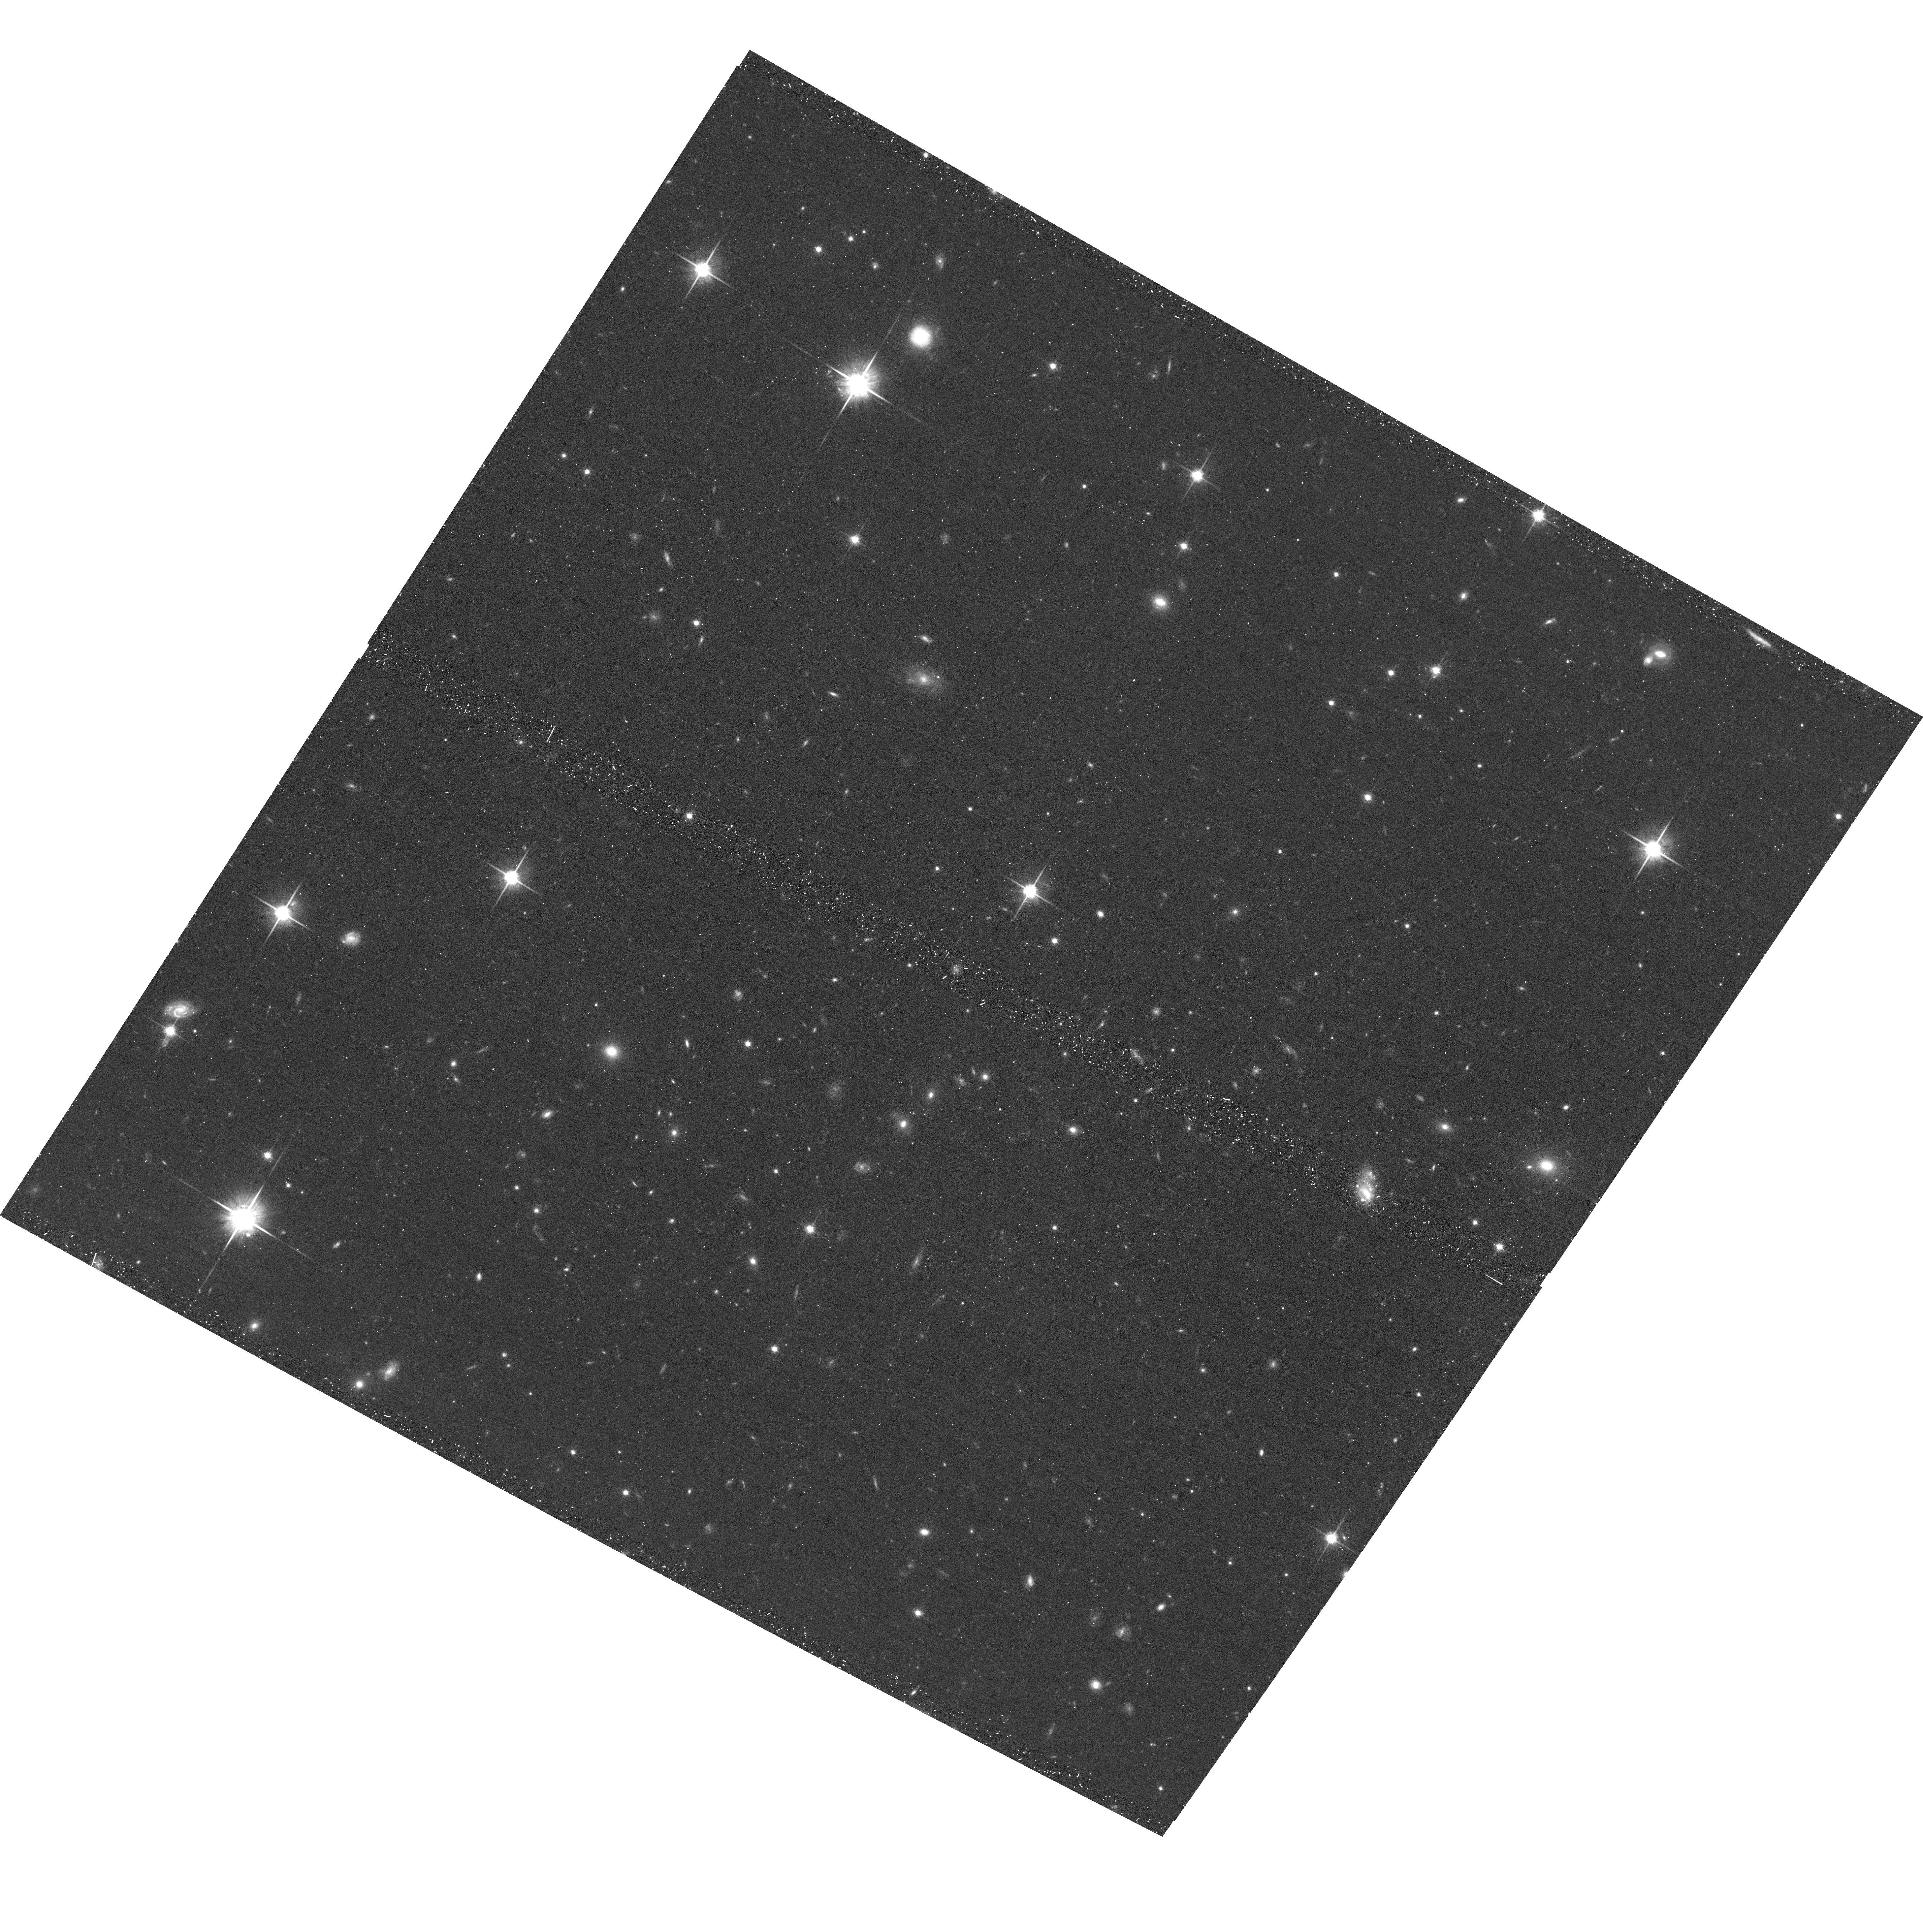
Target: SDSSJ233026.76+320407.5. Instrument: ACS/WFC. Filter: F814W. Exposure: 20 min. Observation ID: hst_15279_26_acs_wfc_f814w_jdga26

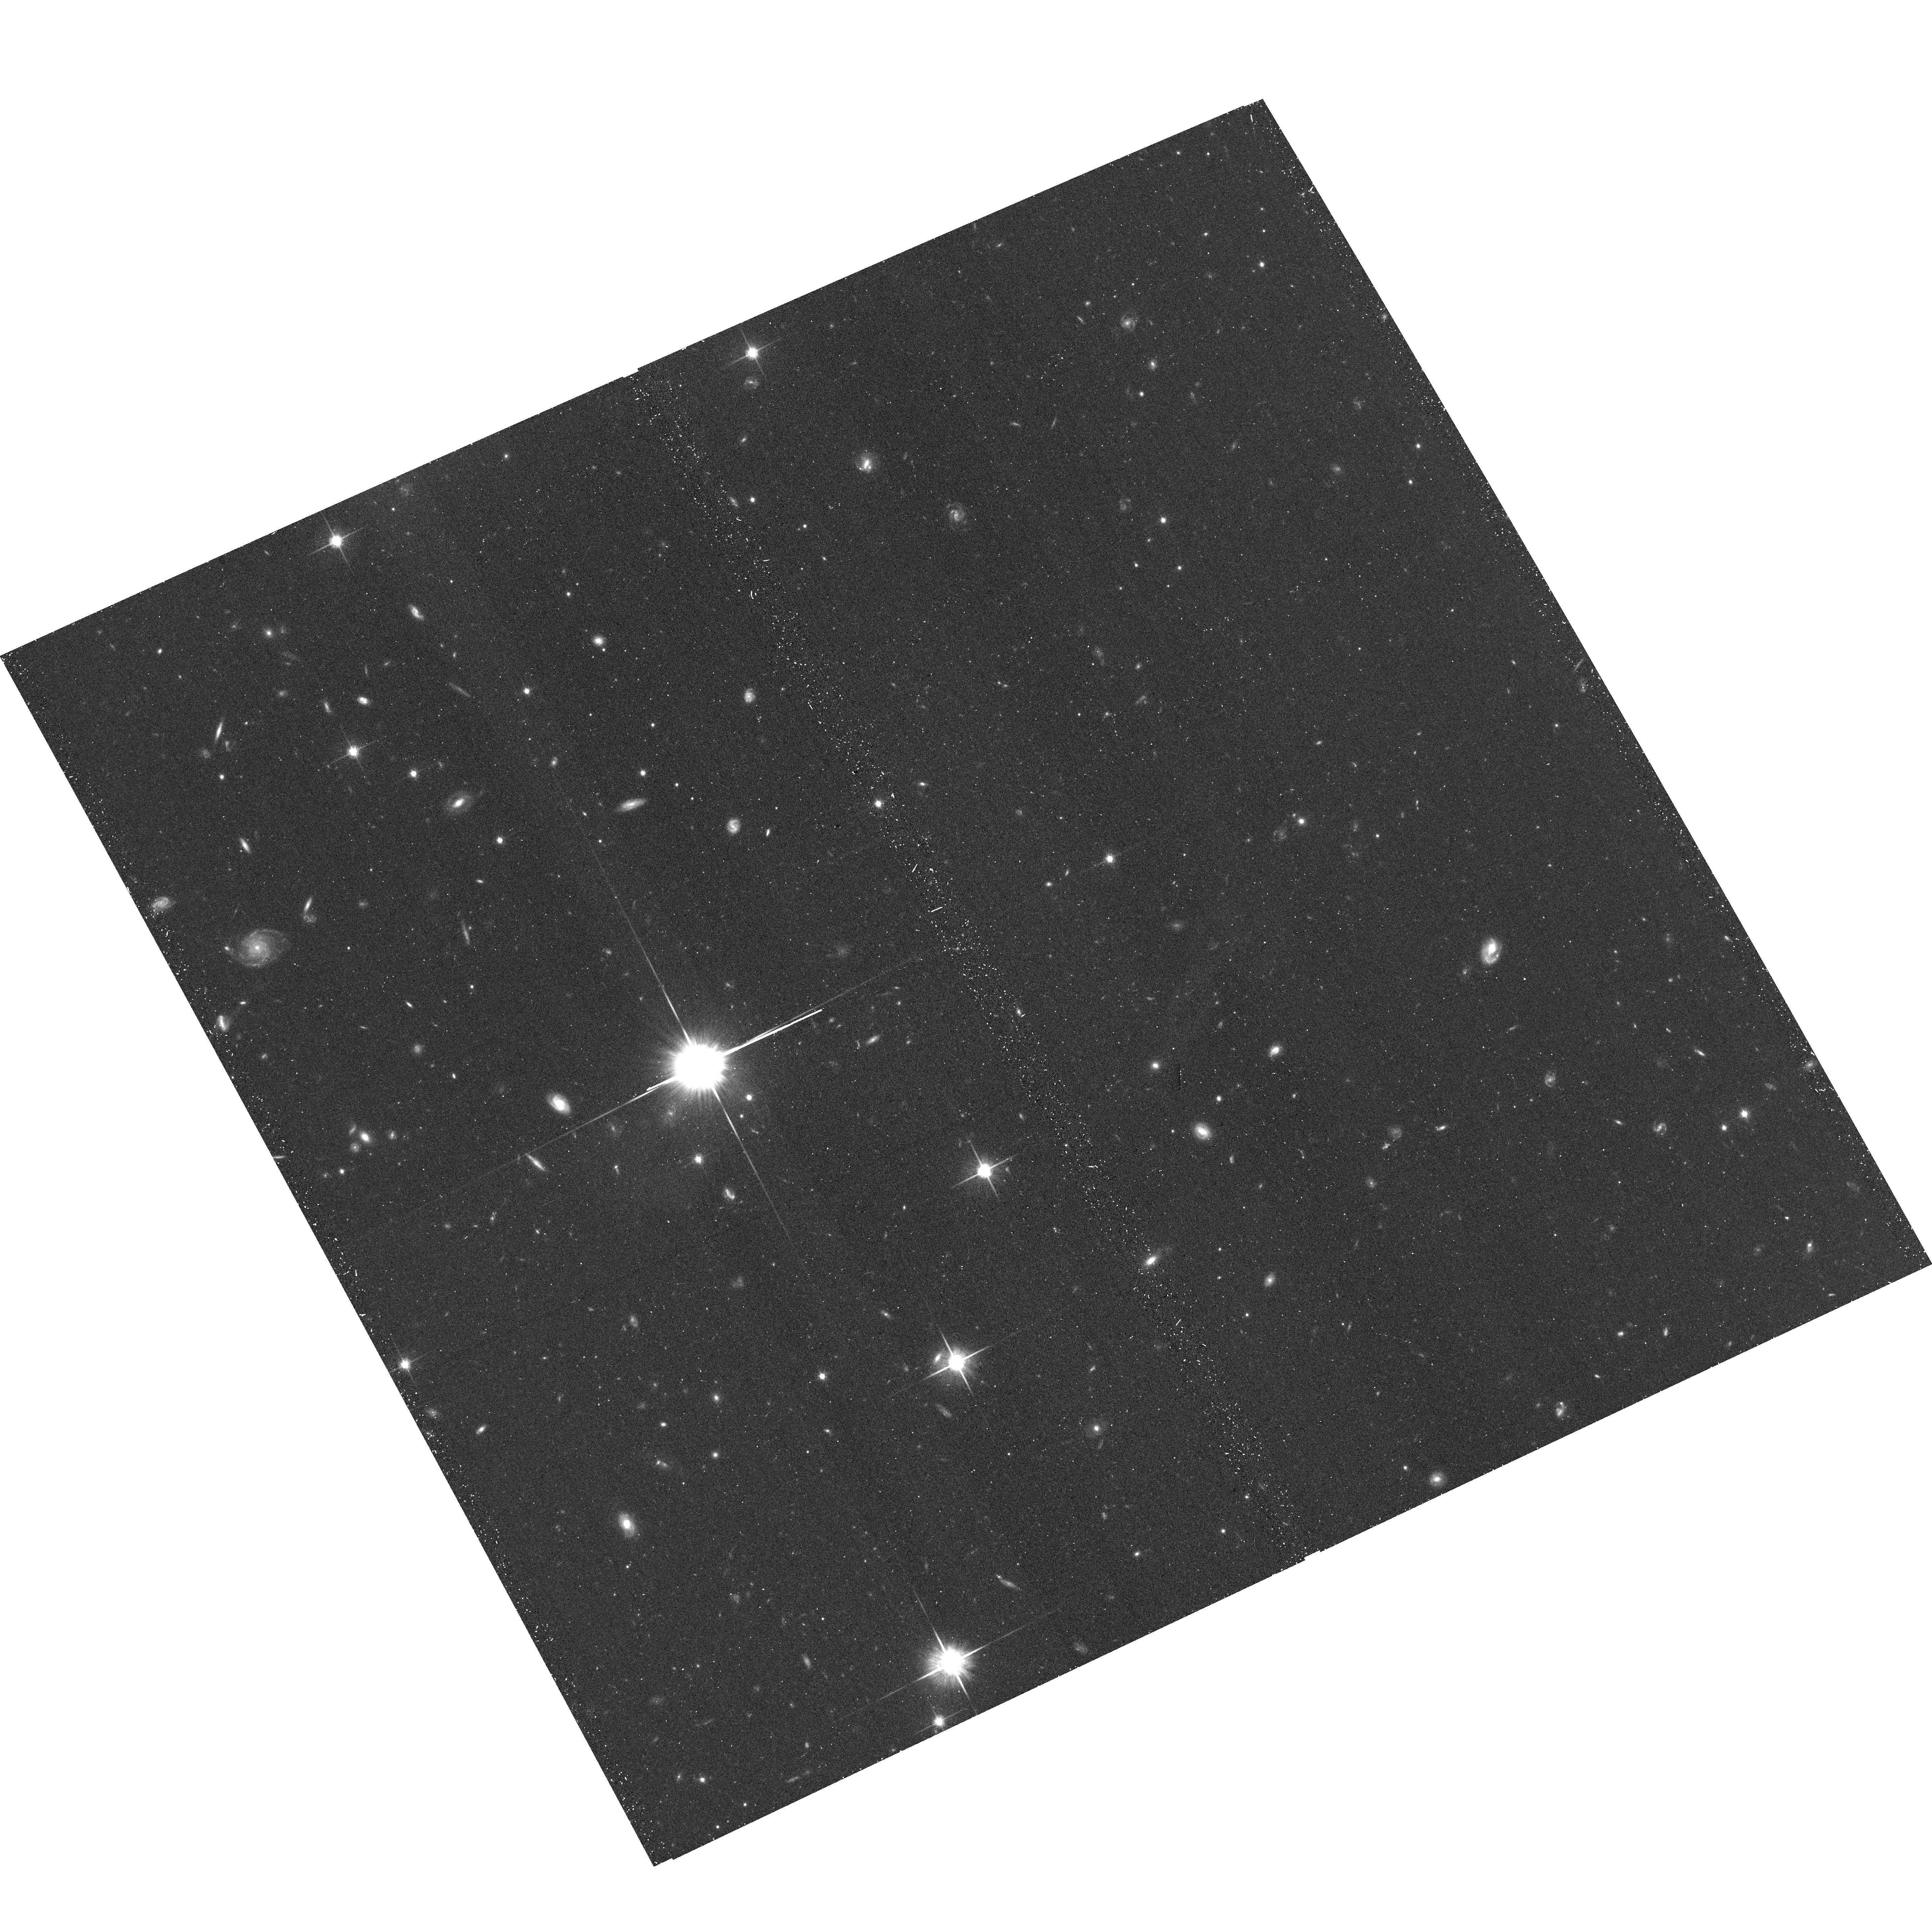
Target: SDSSJ142532.08+064244.6. Instrument: ACS/WFC. Filter: F814W. Exposure: 20 min. Observation ID: hst_15279_0s_acs_wfc_f814w_jdga0s

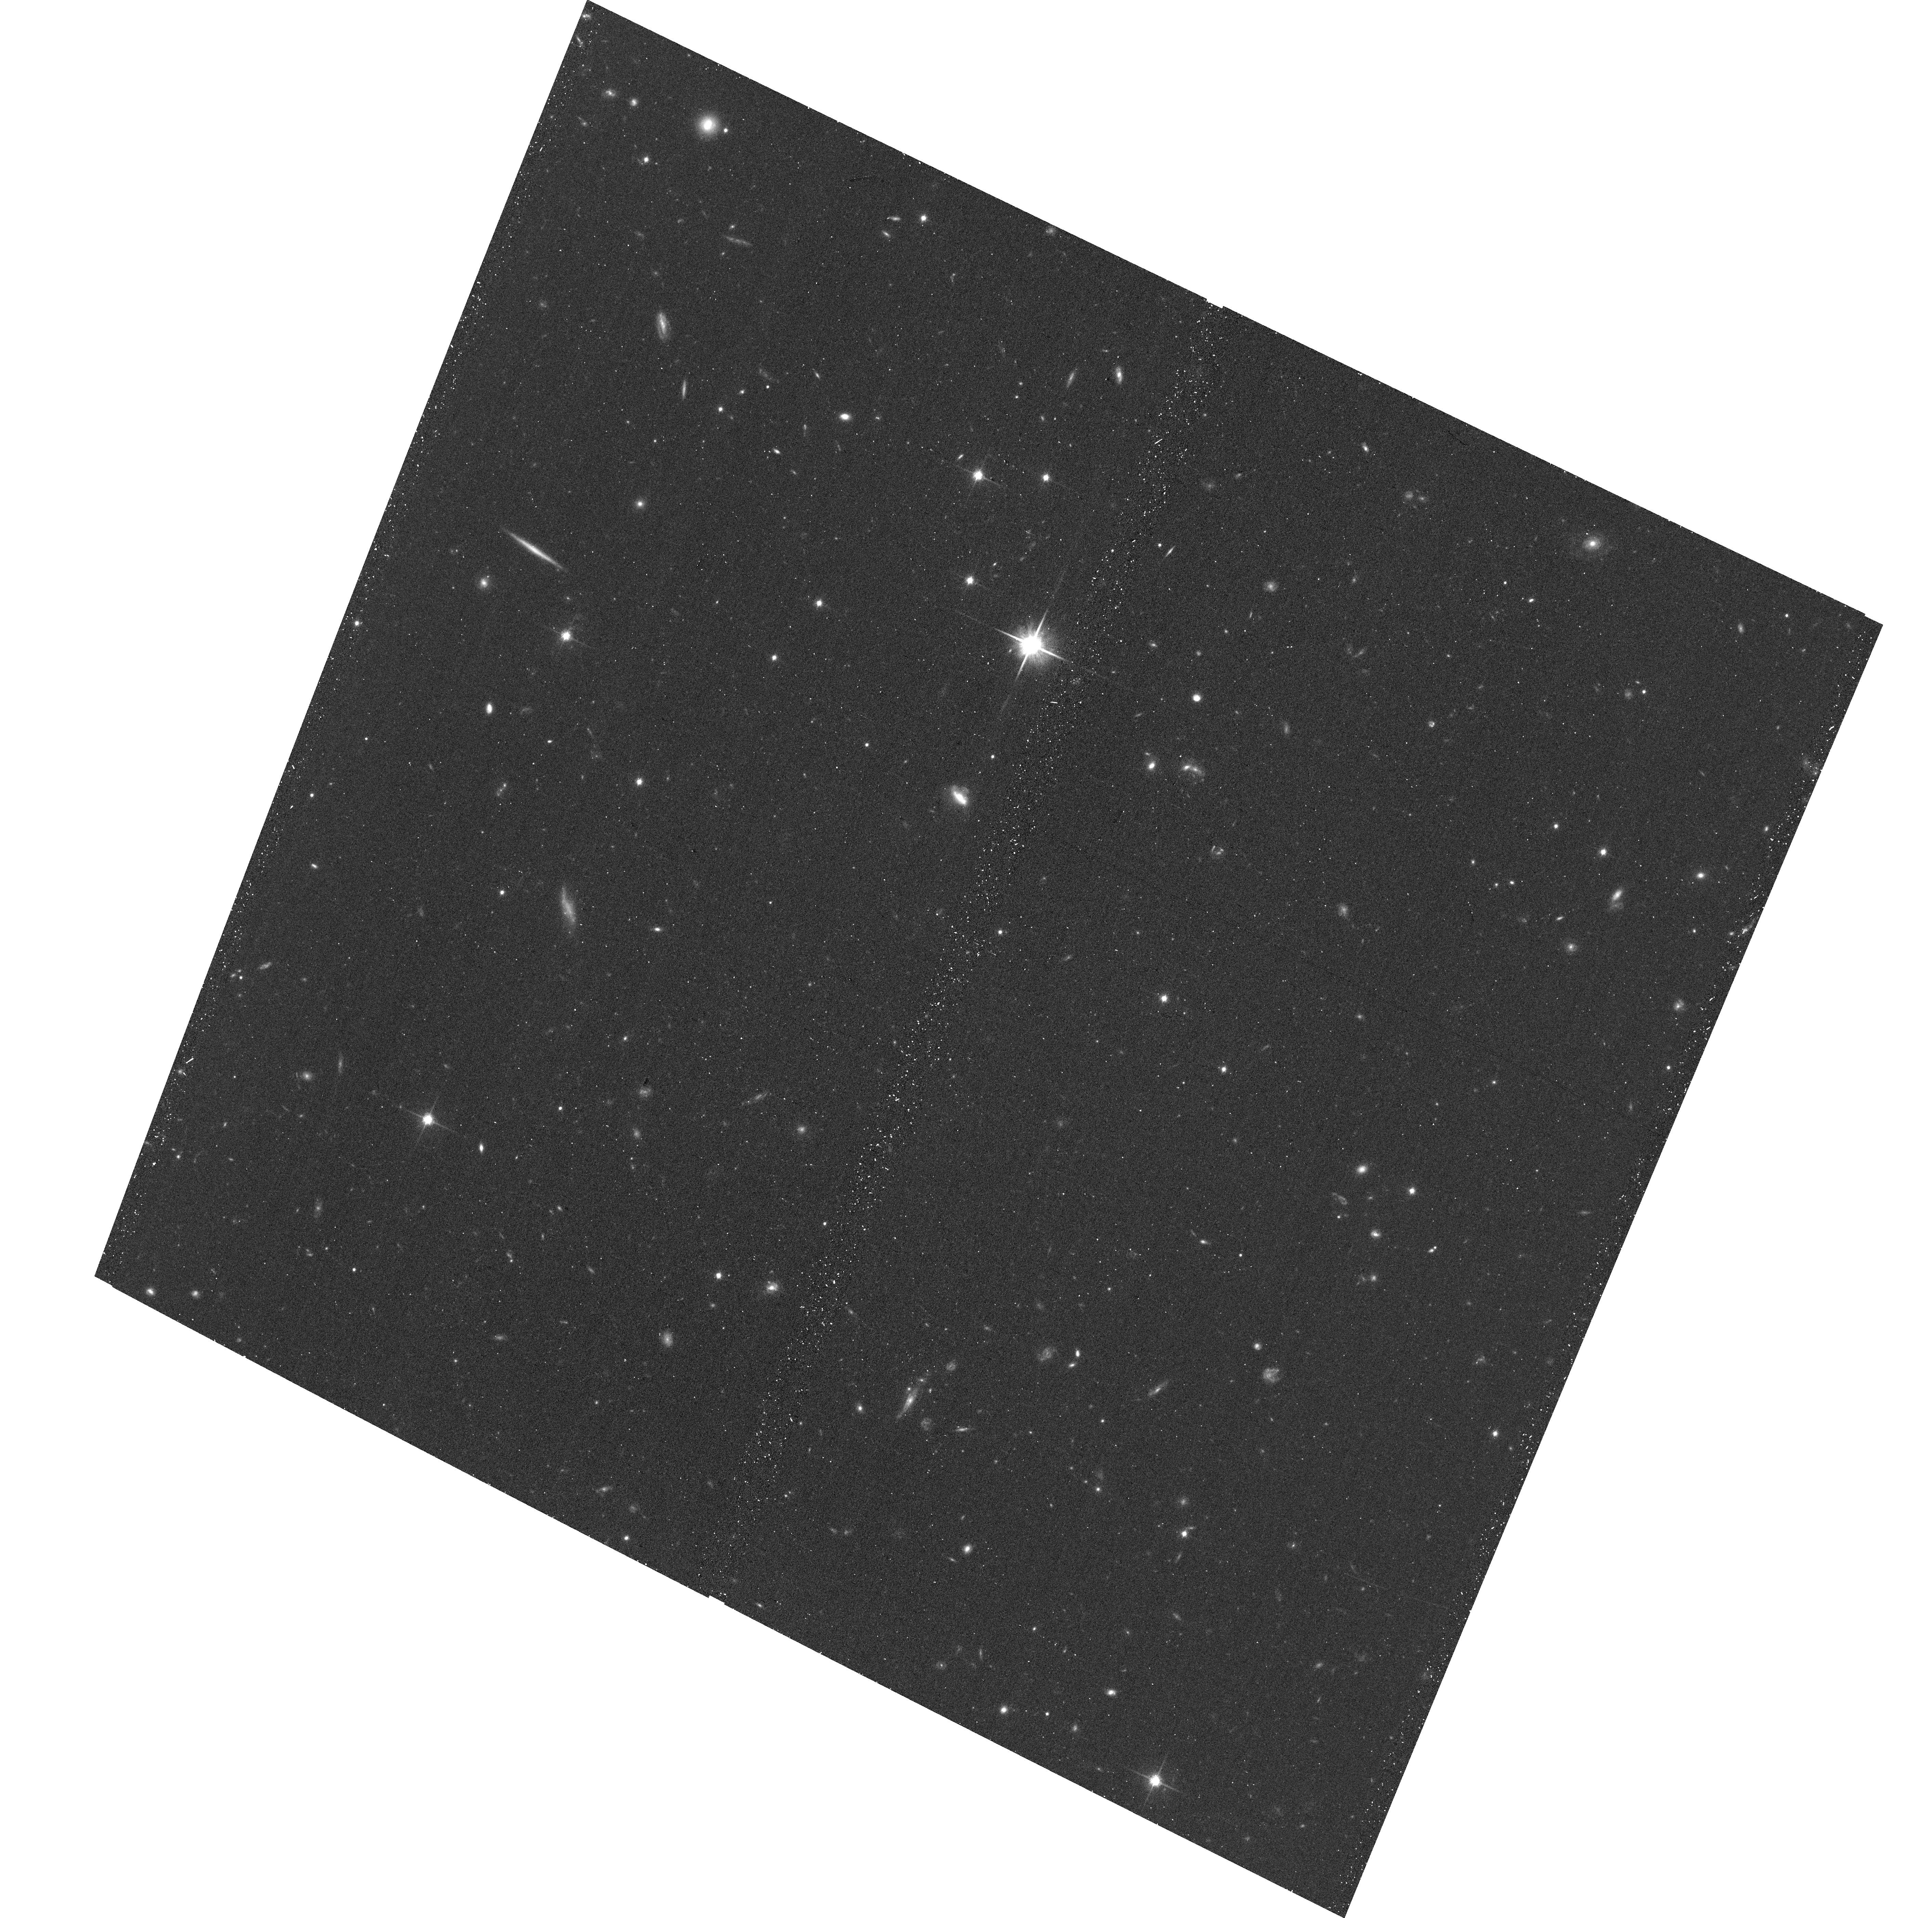
Target: SDSSJ233946.35+222742.1. Instrument: ACS/WFC. Filter: F814W. Exposure: 20 min. Observation ID: hst_15279_99_acs_wfc_f814w_jdga99

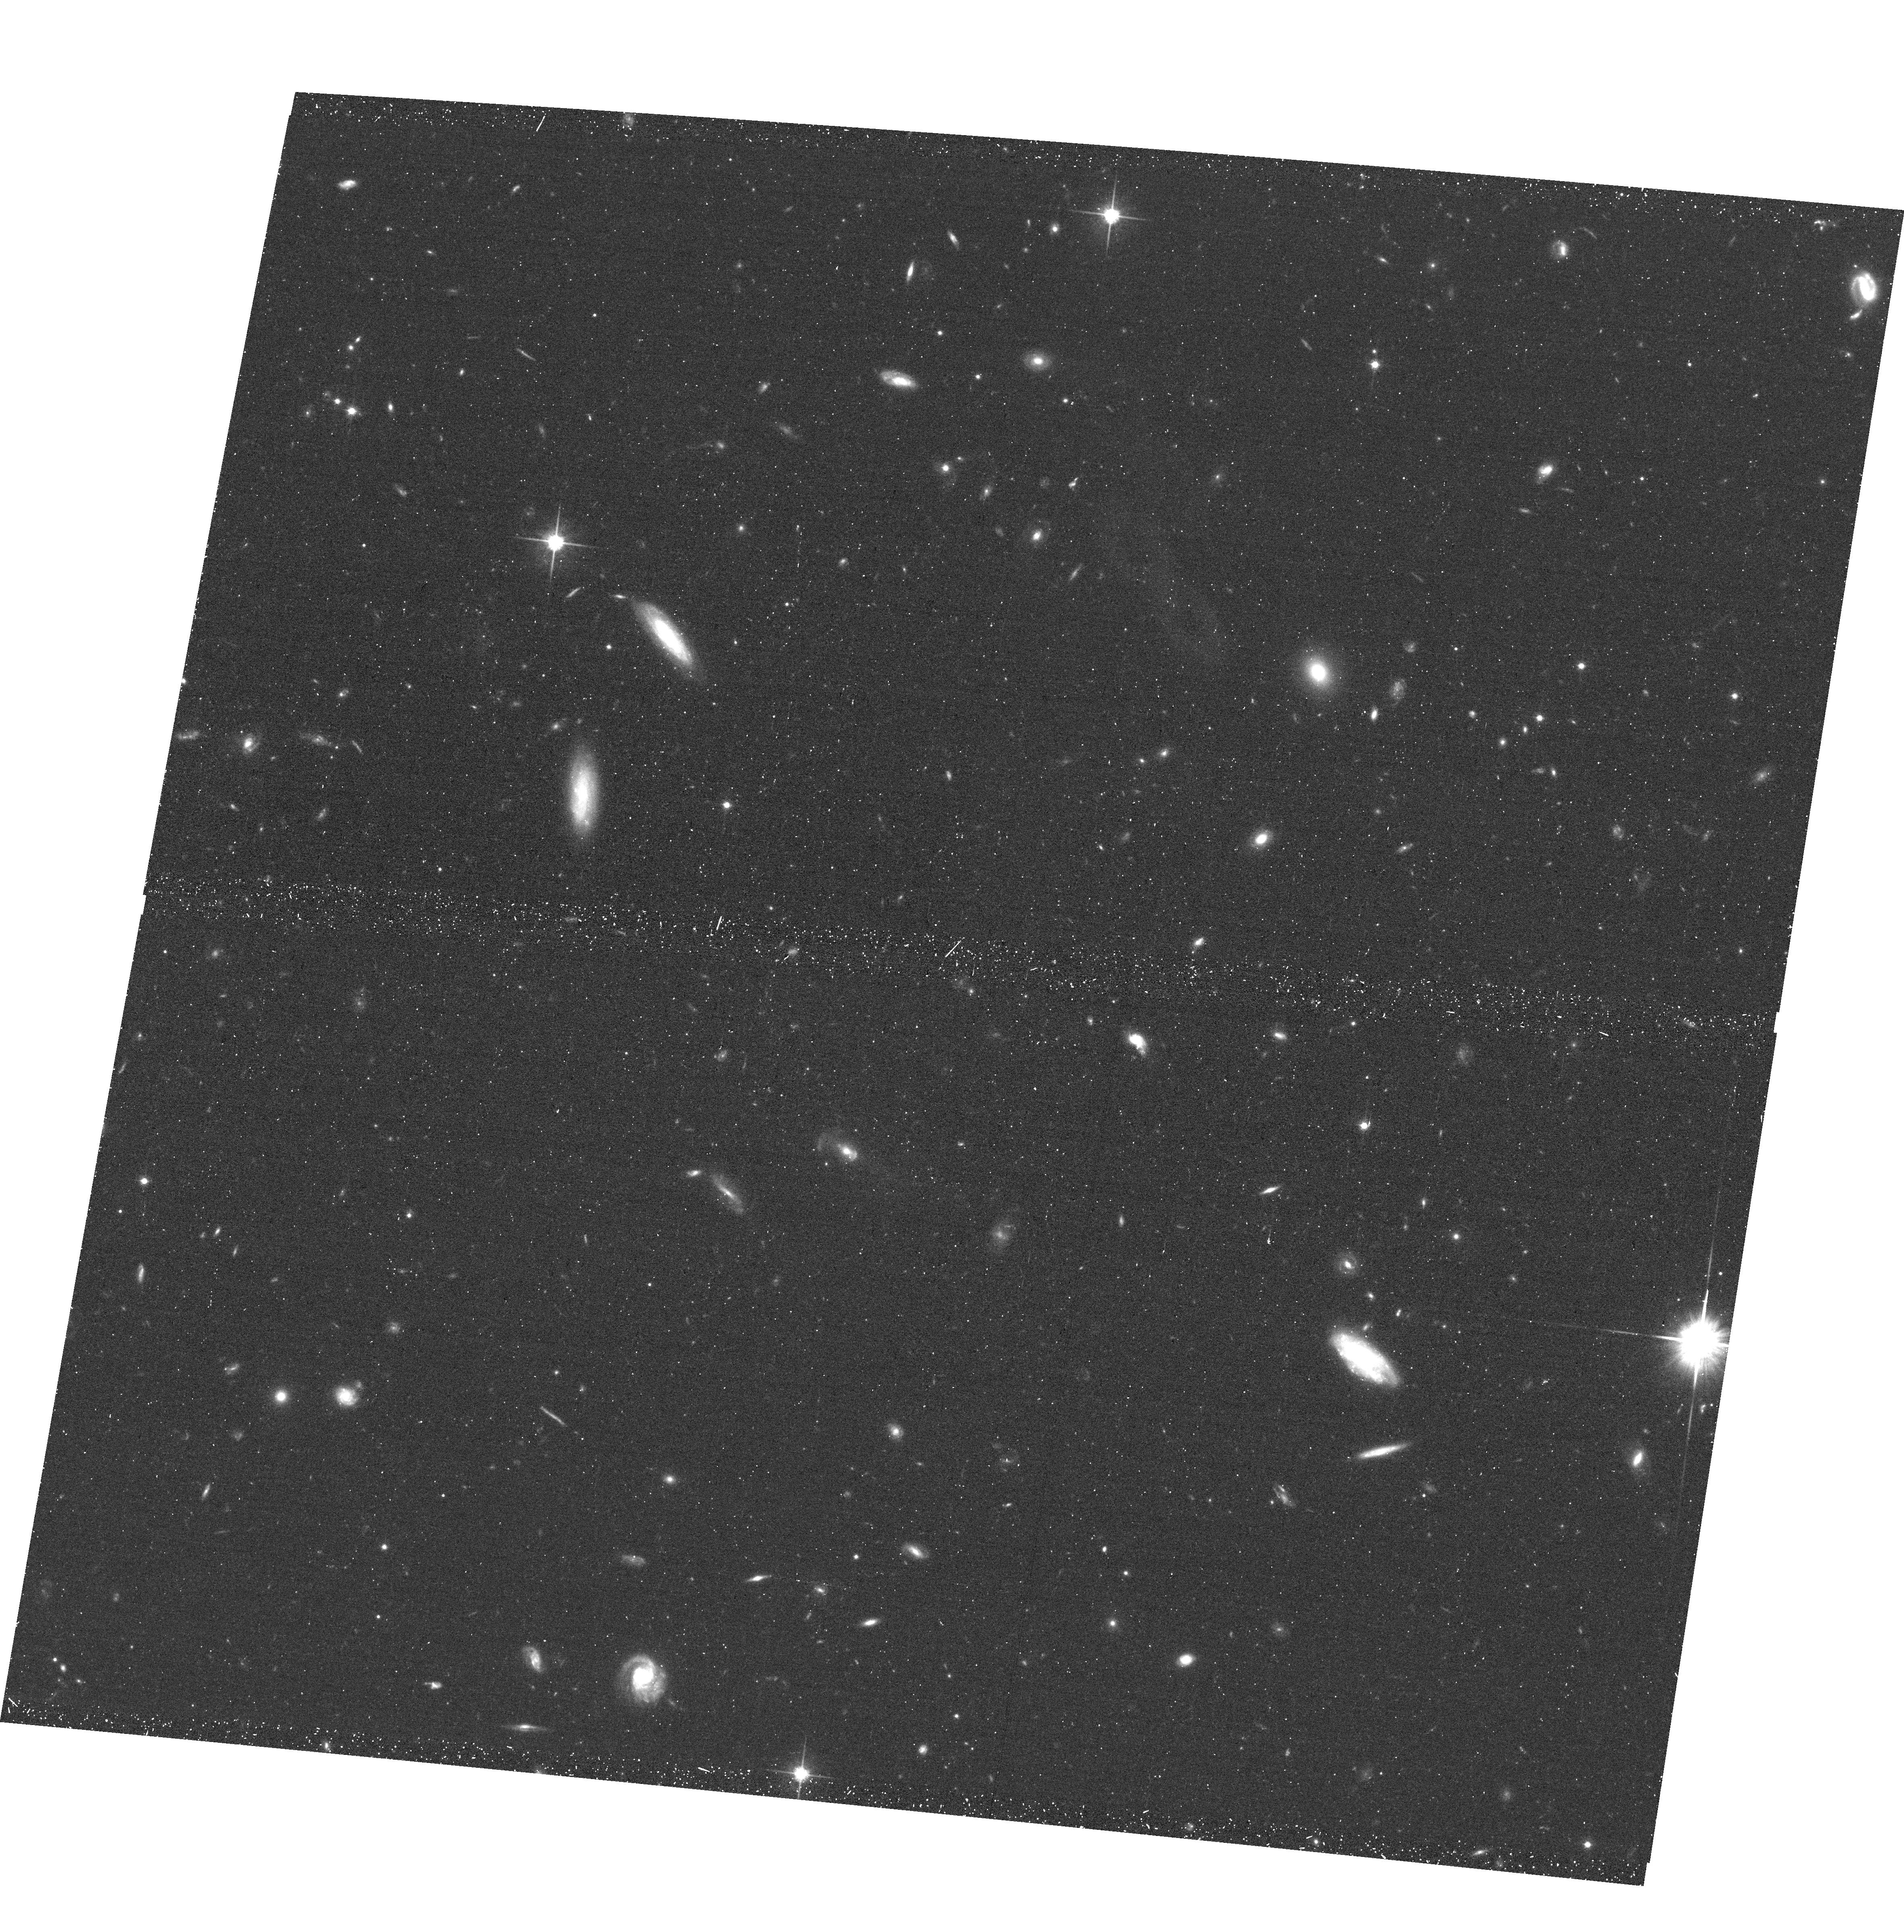
Target: SDSSJ153850.91+560245.2. Instrument: ACS/WFC. Filter: F814W. Exposure: 20 min. Observation ID: hst_15279_42_acs_wfc_f814w_jdga42

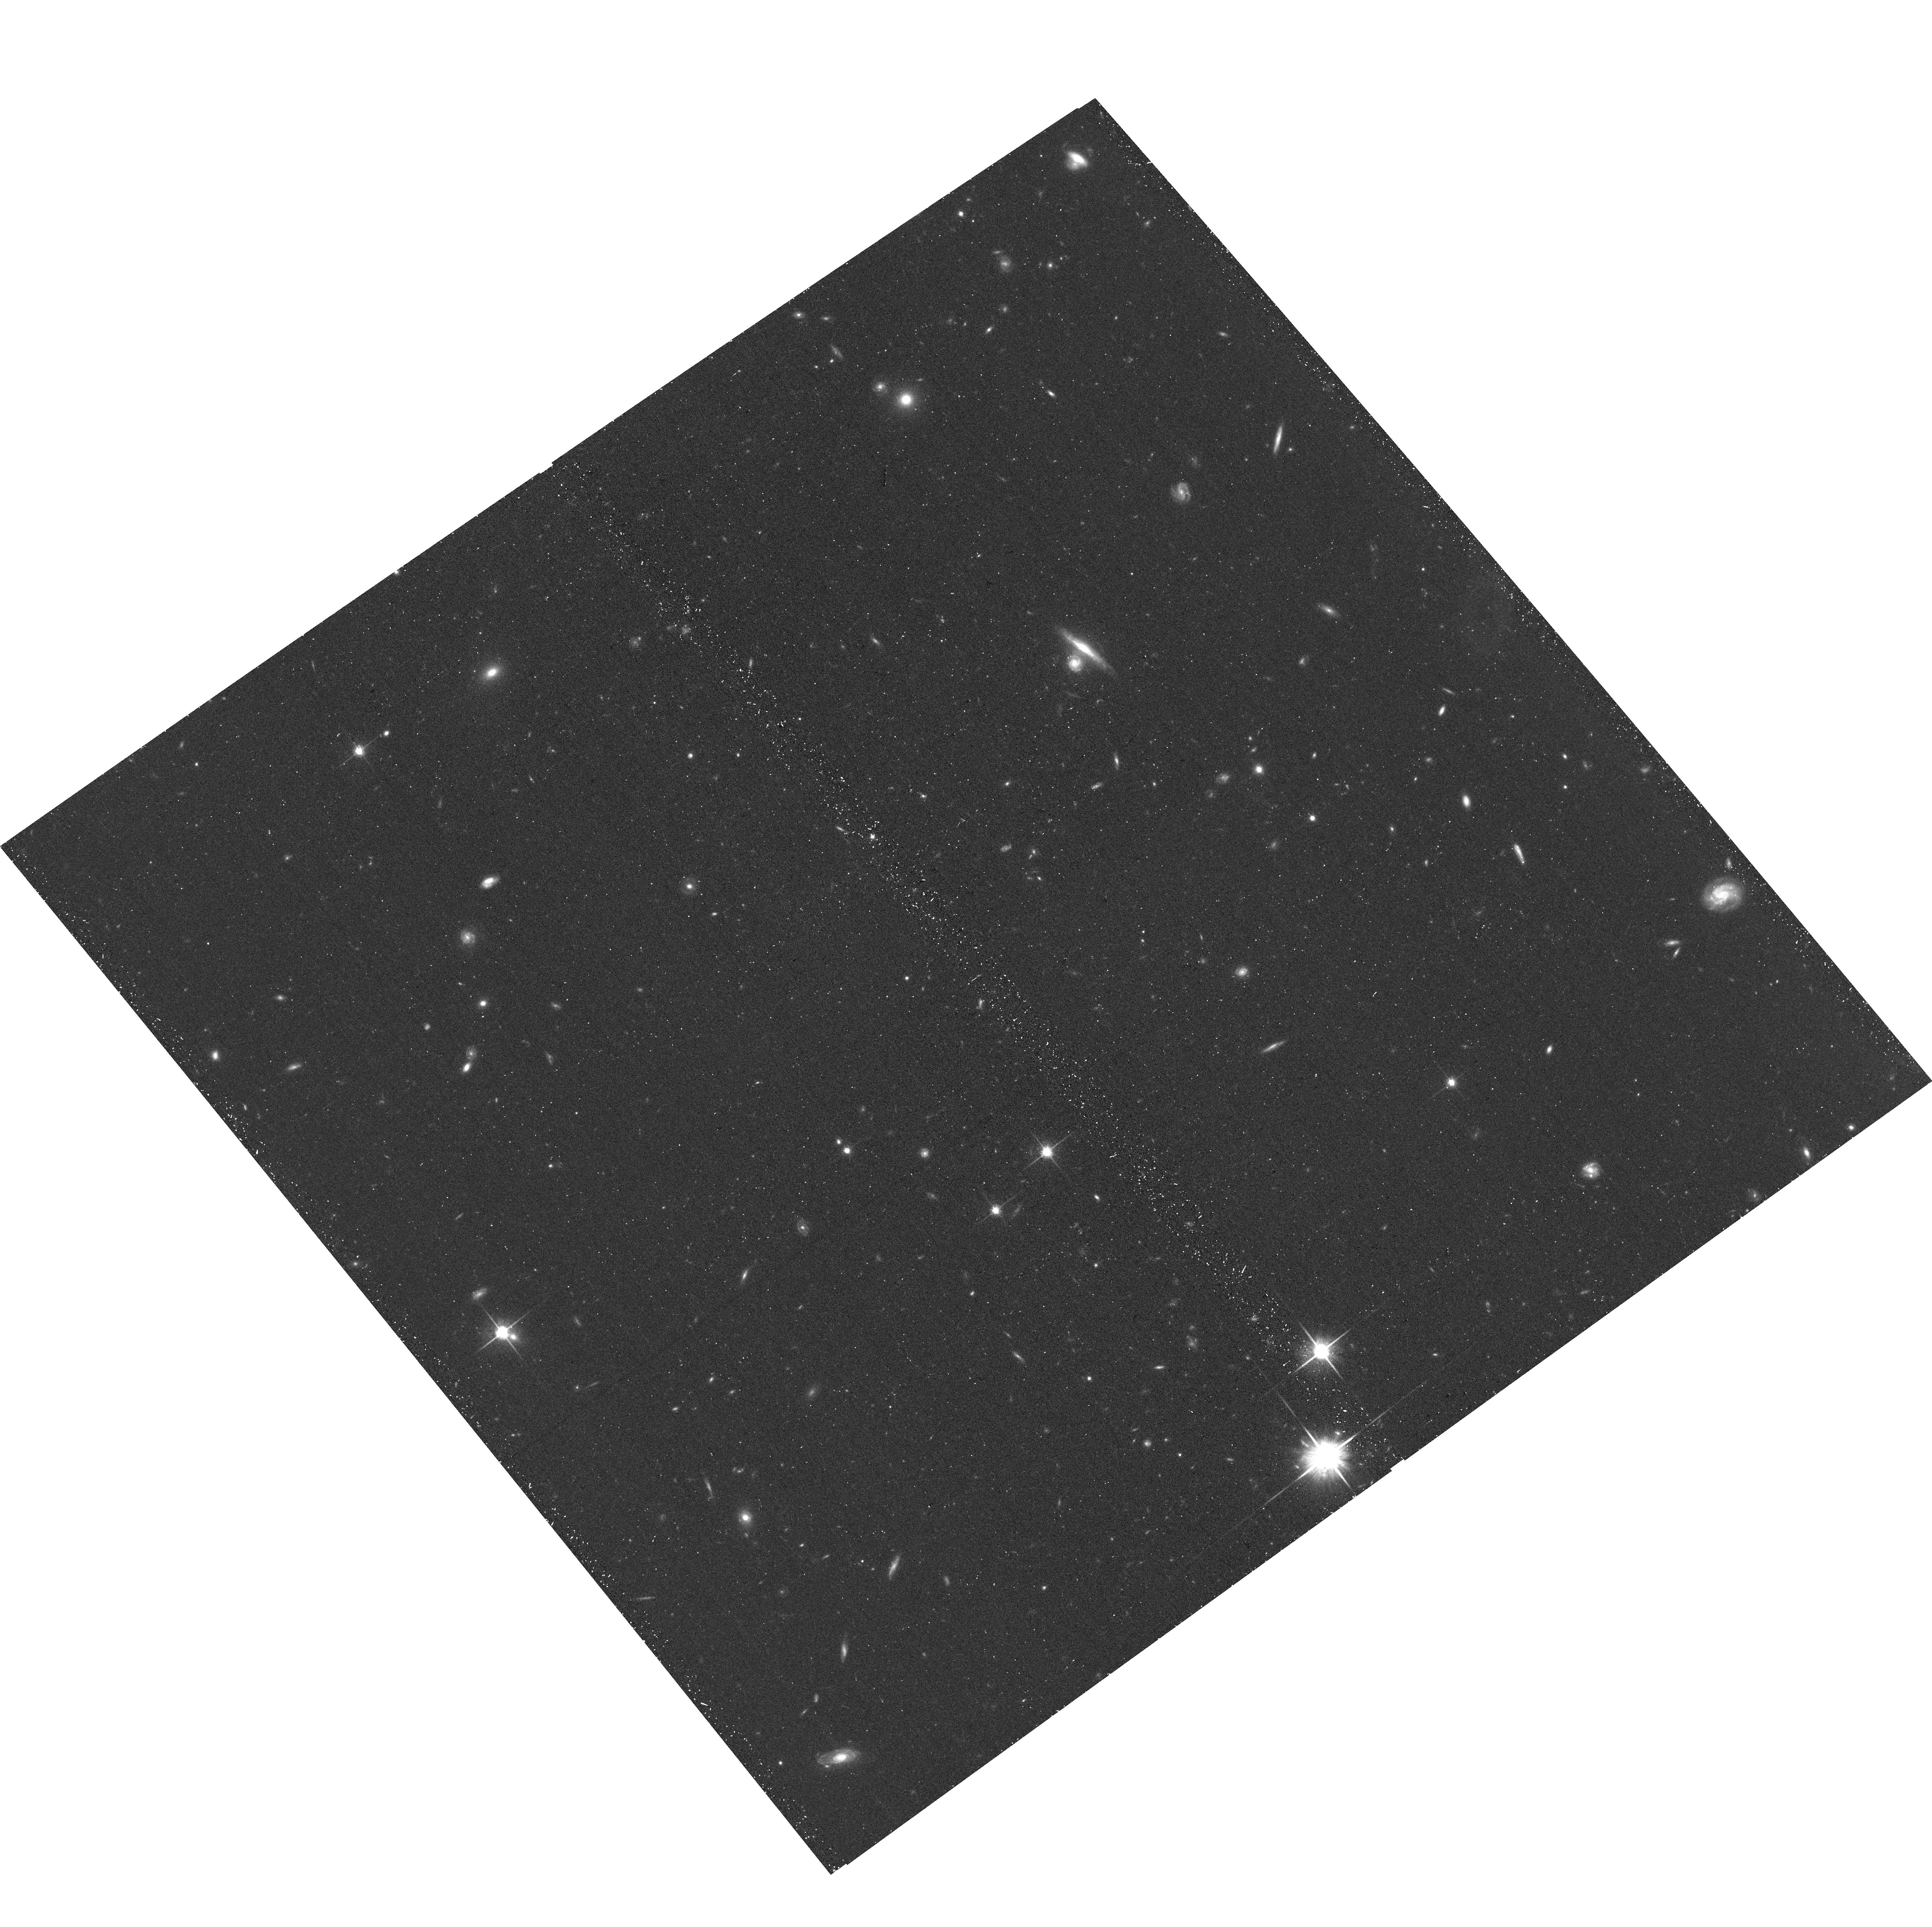
Target: GALEXJ010204.12-264600.. Instrument: ACS/WFC. Filter: F814W. Exposure: 20 min. Observation ID: hst_15279_31_acs_wfc_f814w_jdga31

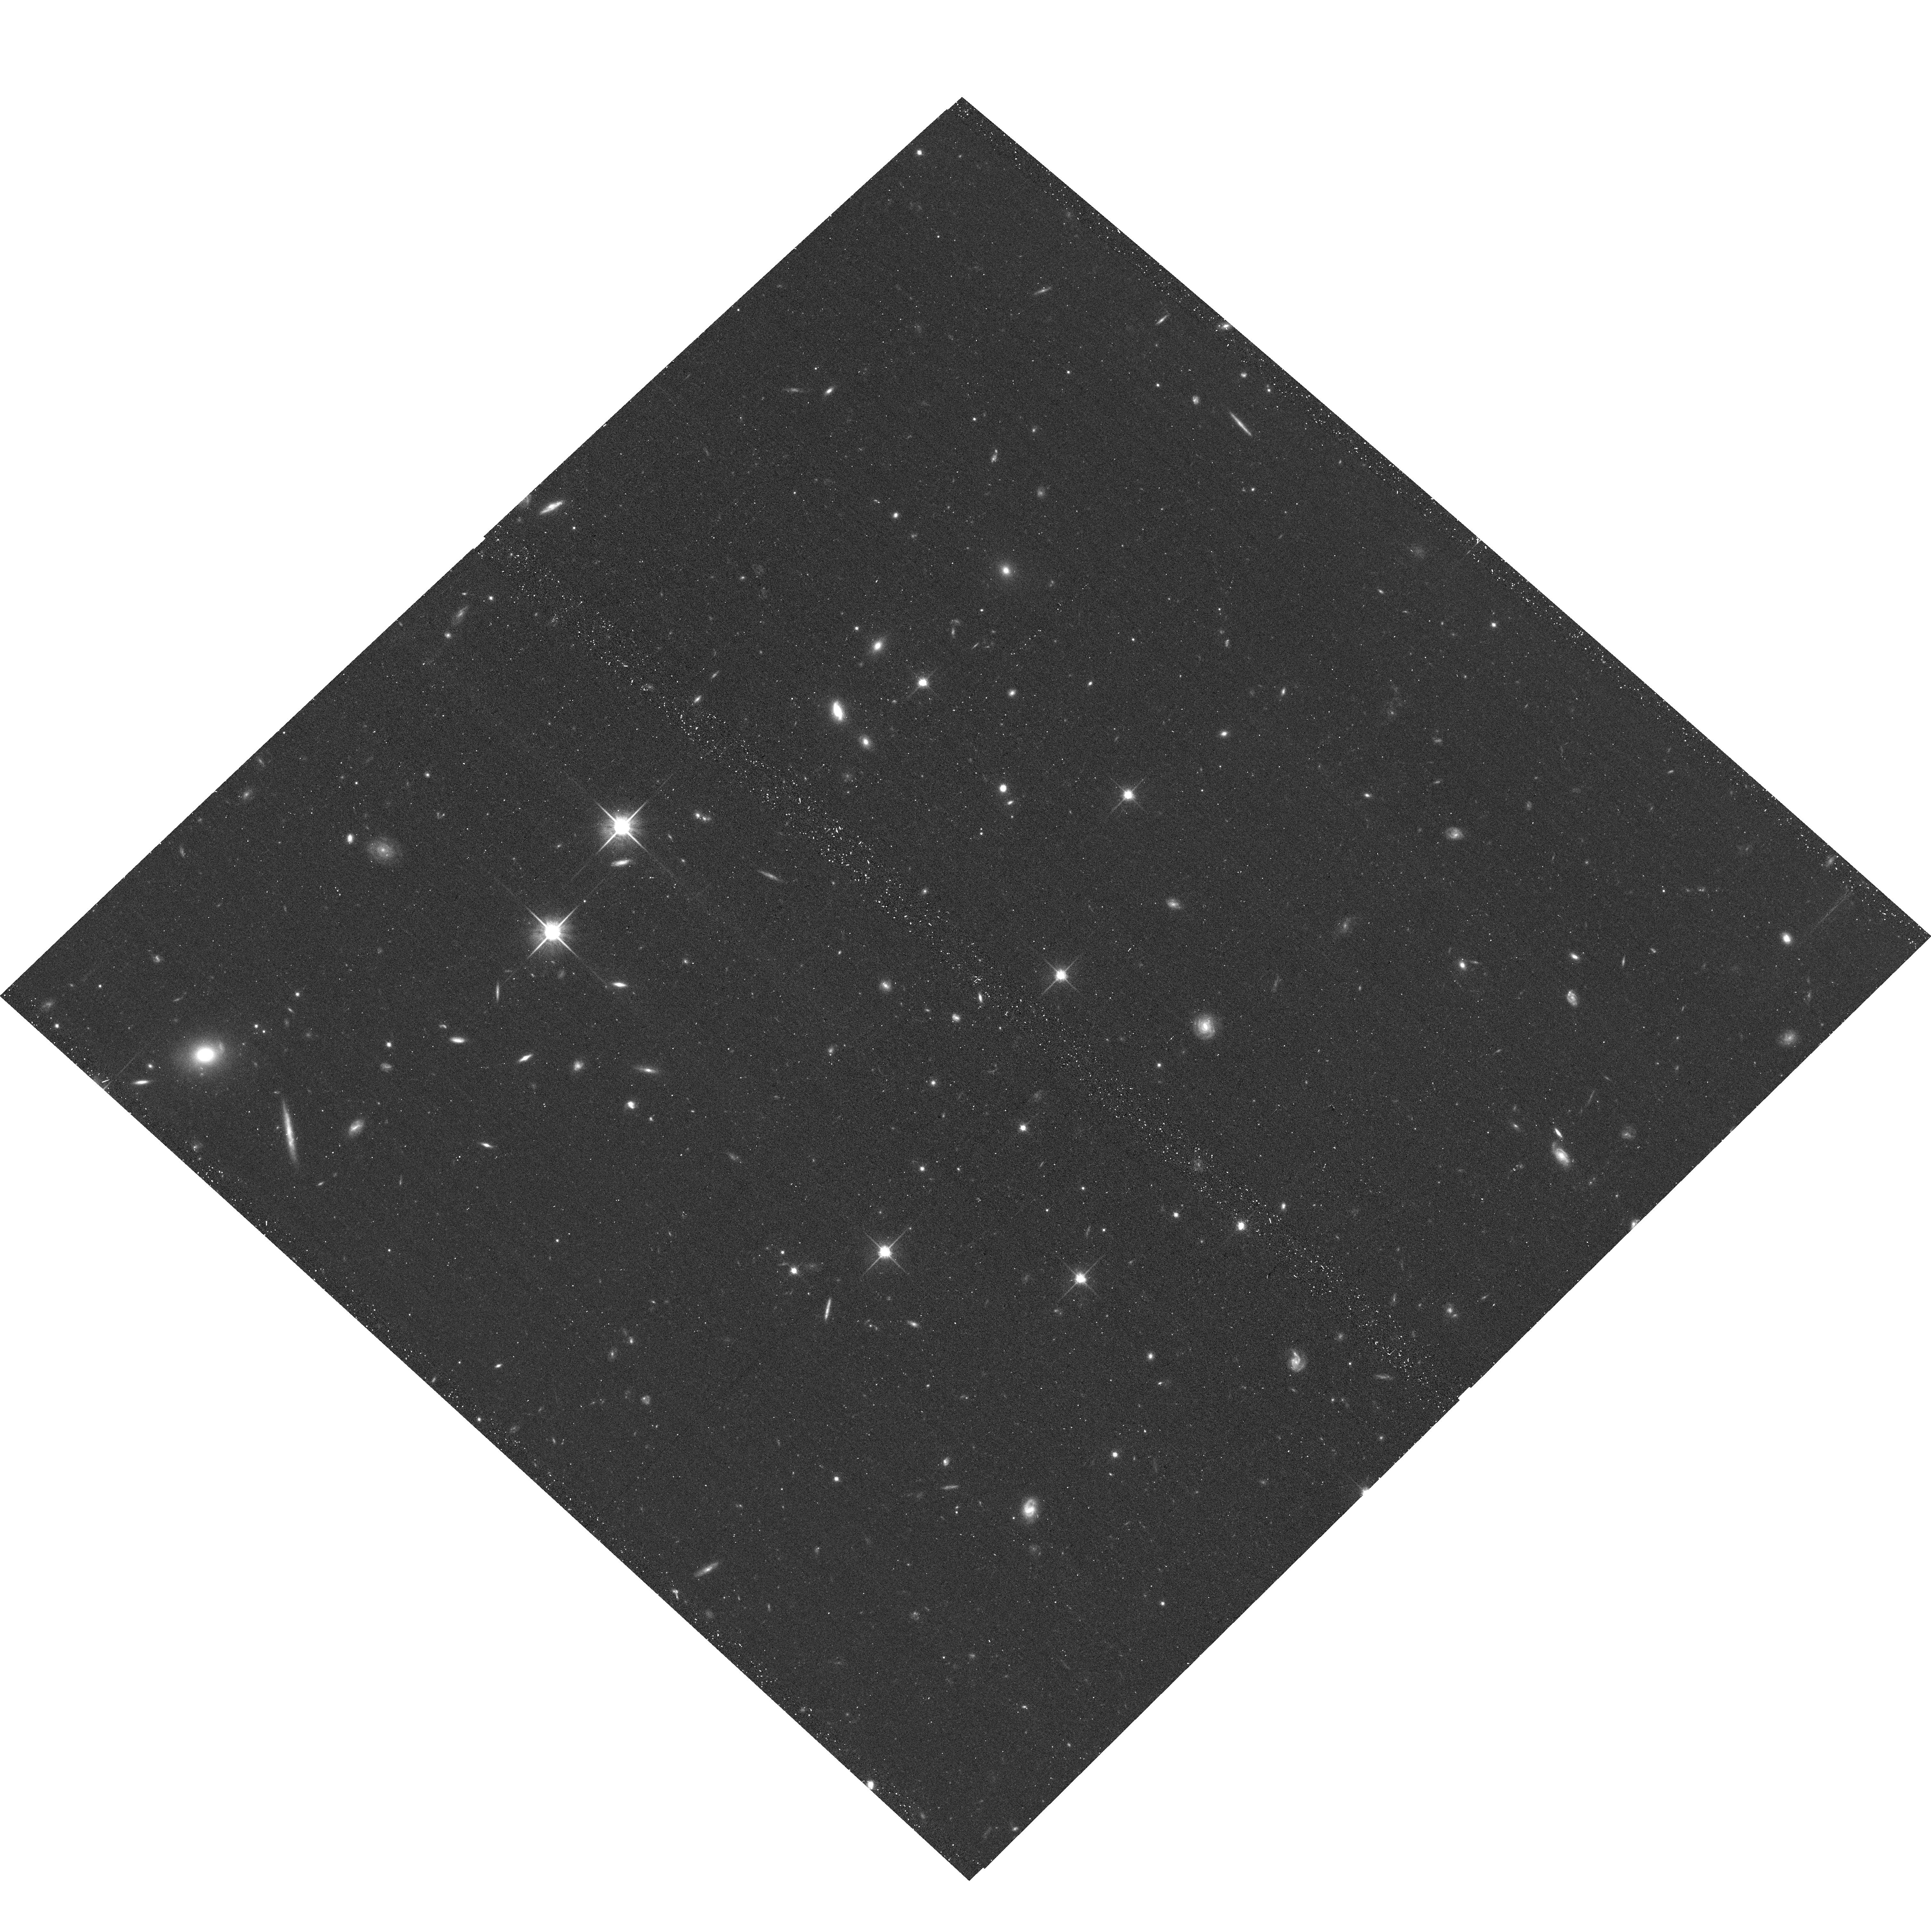
Target: SDSSJ163702.76+480740.8. Instrument: ACS/WFC. Filter: F814W. Exposure: 20 min. Observation ID: hst_15279_55_acs_wfc_f814w_jdga55

Unveiling Quasar Fueling through a Public Snapshot Survey of Quasar Host Environments (PI: Johnson, Sean)

Feedback from quasars is thought to play a vital role in galaxy evolution, but the relationship between quasars and the halo gas that fuels star-formation on long timescales is not well constrained. Recent observations of the content of quasar host halos have found unusually high covering fractions of cool gas observed in absorption in background quasar spectra. The cool halo gas is strongly correlated with quasar luminosity and exceeds what is observed around non-AGN galaxies by factor of two. Together, these observations provide compelling evidence for a connection between AGN activity and halo gas on 20-200 kpc scales. The high covering fraction and correlation with quasar luminosity may be the result of debris from the galaxy mergers thought to trigger luminous quasars or the halo gas of satellites in gas-rich groups amenable to quasar feeding. If this is the case, then the cool gas observed in absorption will be correlated with signatures of recent galaxy interactions in the quasar host or satellites close to the background sightline. Here, we propose a snapshot imaging survey of z<1 quasars with available constraints on halo gas content to examine a possible correlation between cool halo gas and galaxy interaction signatures. Galaxy morphologies and faint tidal features at z~1 can only be observed with the high resolution imaging capabilities of HST due to the substantial flux in extended wings of AO point-spread functions. The images will be of significant archival value for studying the galaxy environments of quasars and for constraining gas flow models with multi-sightline halo gas studies of galaxies at lower redshift than the foreground & background quasars.